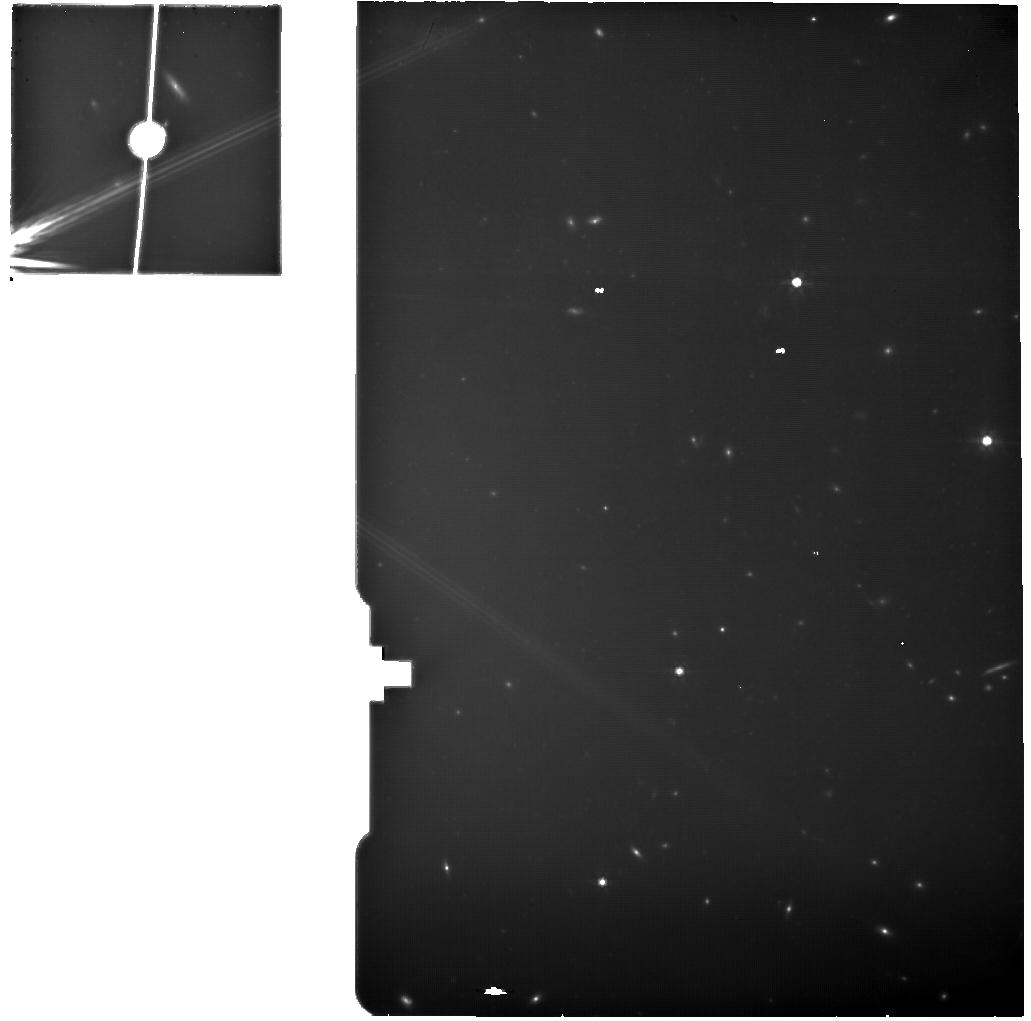
Target: MACS0647-JD1ABC. Instrument: MIRI. Filter: F770W. Exposure: 4.2 h. Observation ID: jw04246-o021_t111_miri_f770w

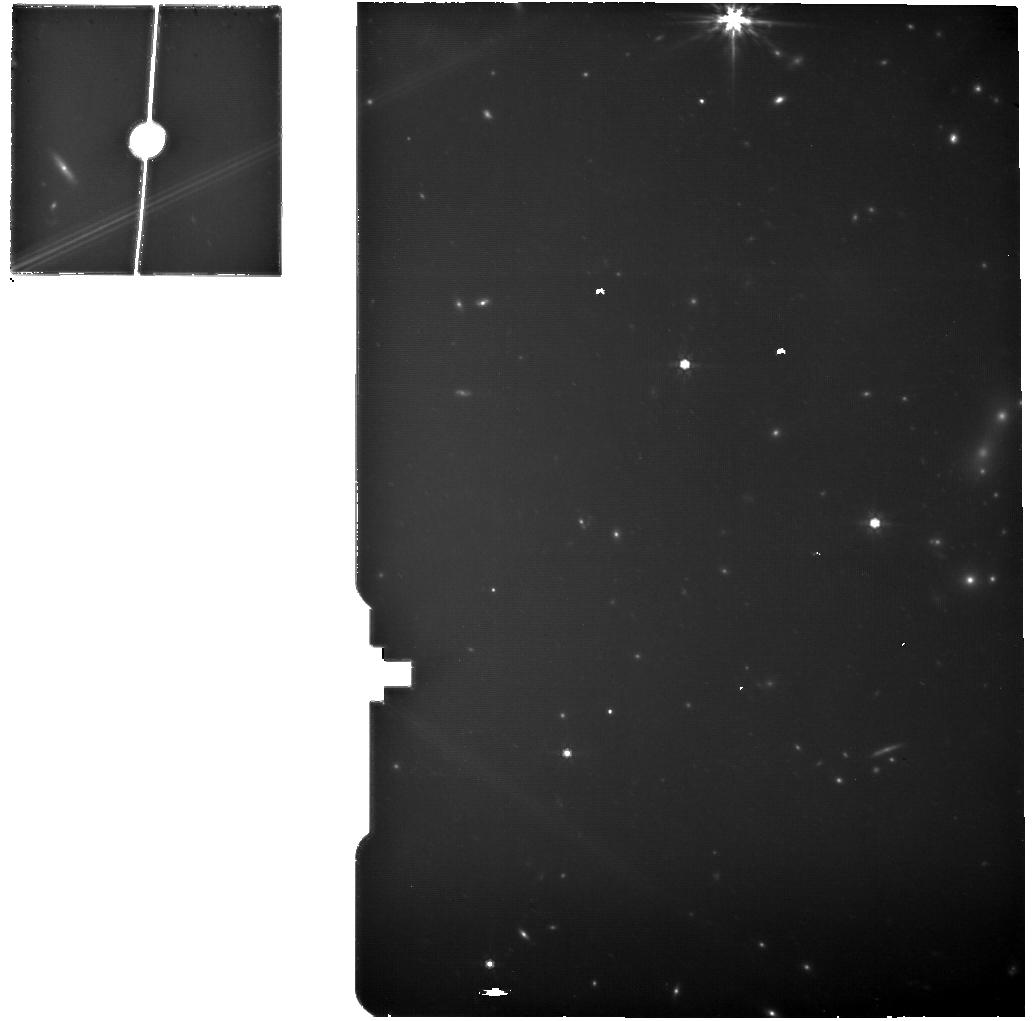
Target: MACS0647-MRS-background. Instrument: MIRI. Filter: F770W. Exposure: 15 min. Observation ID: jw04246-o020_t020_miri_f770w

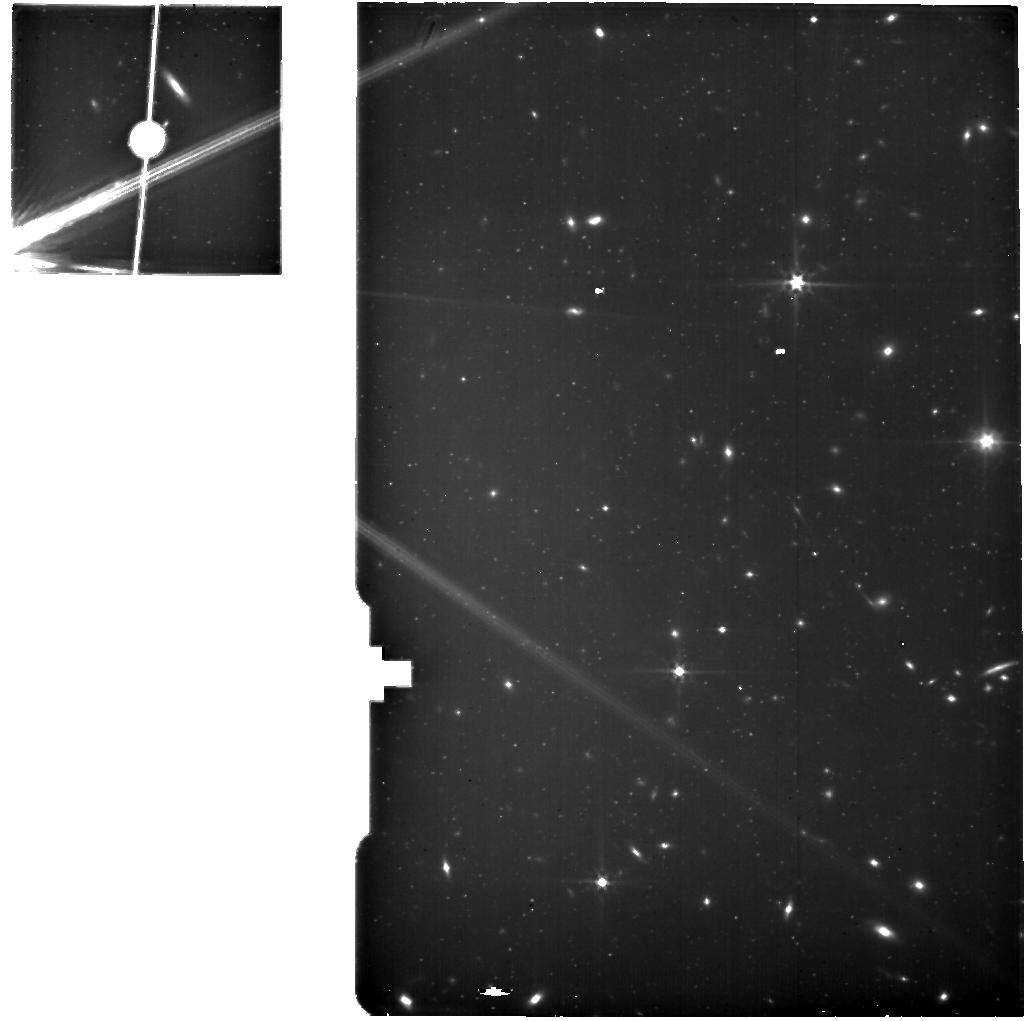
Target: MACS0647-JD1ABC. Instrument: MIRI. Filter: F560W. Exposure: 4.2 h. Observation ID: jw04246-o021_t111_miri_f560w

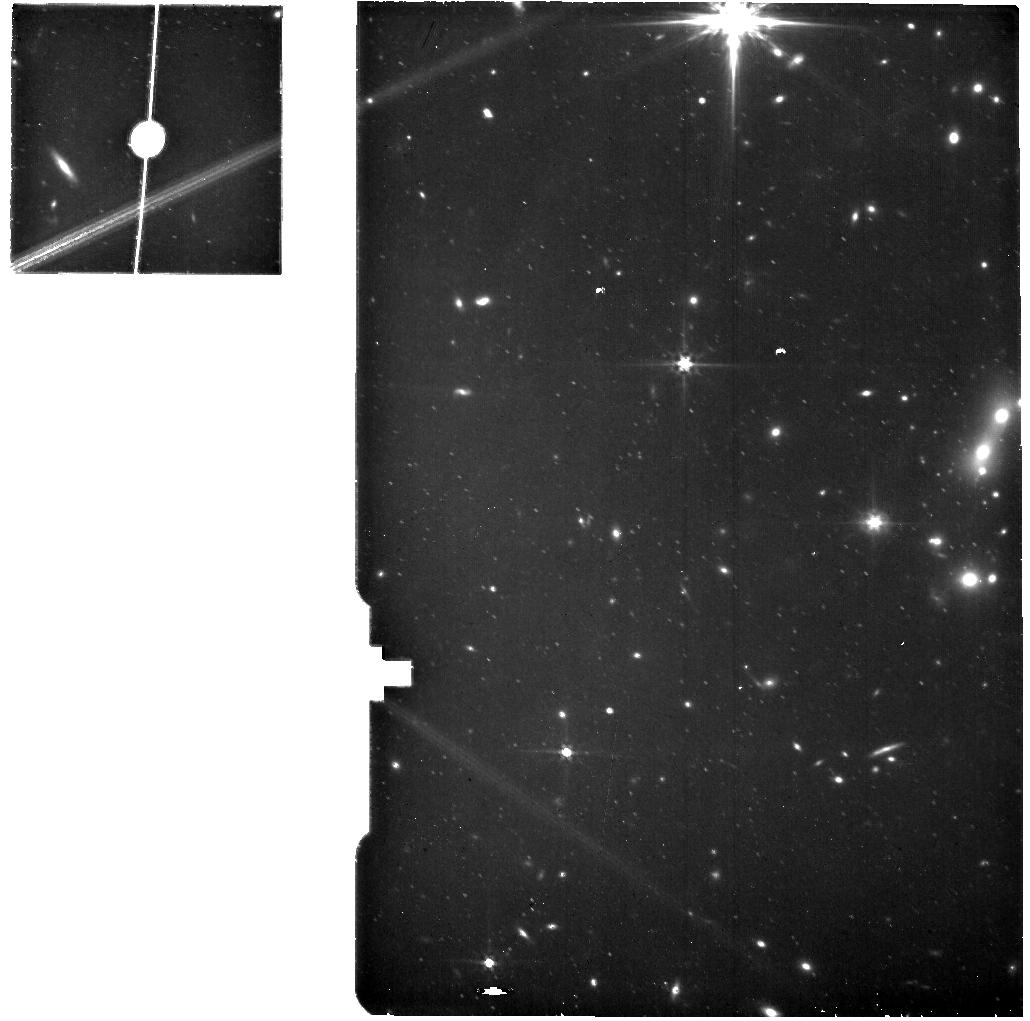
Target: MACS0647-MRS-background. Instrument: MIRI. Filter: F560W. Exposure: 15 min. Observation ID: jw04246-o020_t020_miri_f560w

Physical Properties of a Possible Galaxy Merger at z=10.2 (PI: Abdurrouf, Abdurrouf)

JWST was designed to discover and study the first galaxies. And JWST has delivered: more detailed studies of z <= 9 galaxies than most of us dreamed, and more discoveries of z >= 10 galaxies than most expected. But detailed studies of z >= 10 galaxies in the first 500 Myr have remained elusive due to the bright [OIII] emission line redshifting beyond NIRSpec's wavelength range. Emission lines have recently been detected for the first time at z > 10. MACS0647-JD lensed to AB mag 25.1 was discovered in Hubble imaging, revealed to be merging galaxies in JWST NIRCam imaging, and is now confirmed spectroscopically at z = 10.17 with 5 emission lines observed in NIRSpec PRISM data. Here we propose higher resolution spectroscopy spanning 3000Å – 7000Å rest-frame in the first detailed study of a galaxy at z = 10: 1. NIRSpec G395H high-resolution spectroscopy (R ~ 3000) to resolve the [OII] doublet delivering gas density, and measure line widths and thus outflow strengths. Outflows may clear ionized channels allowing Lyman continuum photons to escape and reionize the universe. Other lines will include [OIII] 4363Å, delivering a confident direct metallicity measurement, based on the line flux ratio with [OIII] 5007Å. 2. MIRI MRS spectroscopy to detect Hα and [OIII] 5007Å. In addition to metallicity, [OIII] will help constrain the galaxy's ionizing strength. Hα will deliver the star formation rate as well as the dust extinction when combined with Hγ from NIRSpec (with Hβ likely too faint for detection). Simultaneous MIRI imaging of the other bright lensed image of MACS0647-JD will yield rest-frame optical photometry securing measurements of the stellar mass and age.